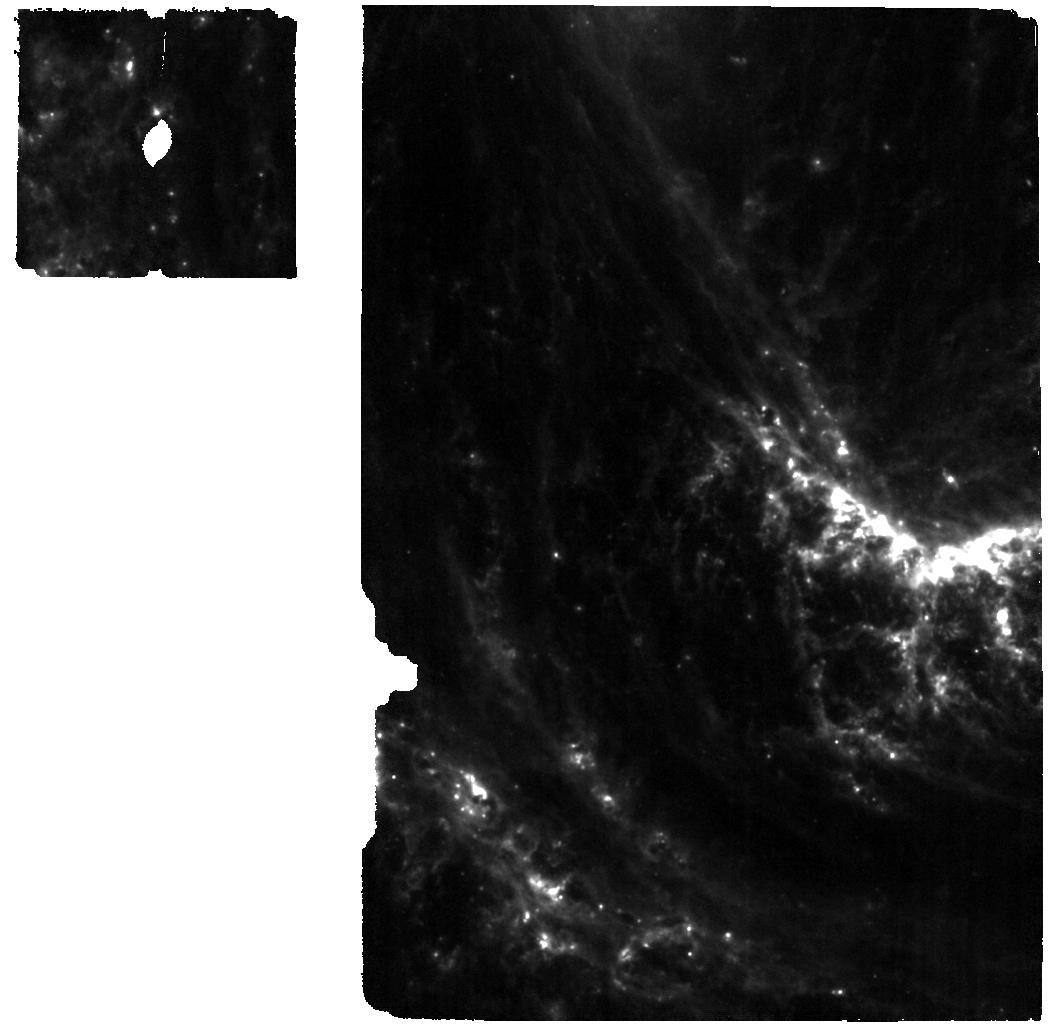
Target: 2022ACKO. Instrument: MIRI. Filter: F770W. Exposure: 57 min. Observation ID: jw02122-o001_t002_miri_f770w

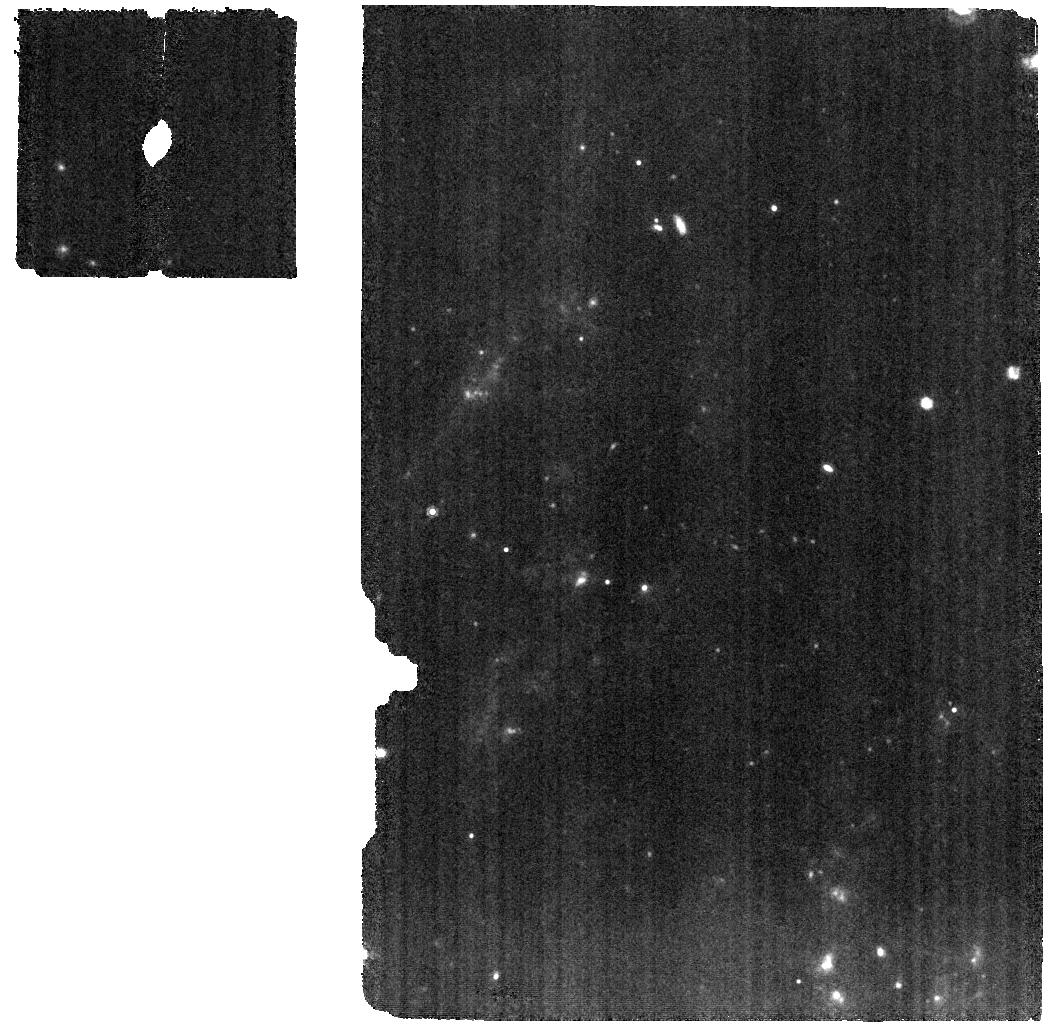
Target: 2022ACKO. Instrument: MIRI. Filter: F1000W. Exposure: 59 min. Observation ID: jw02122-o002_t002_miri_f1000w

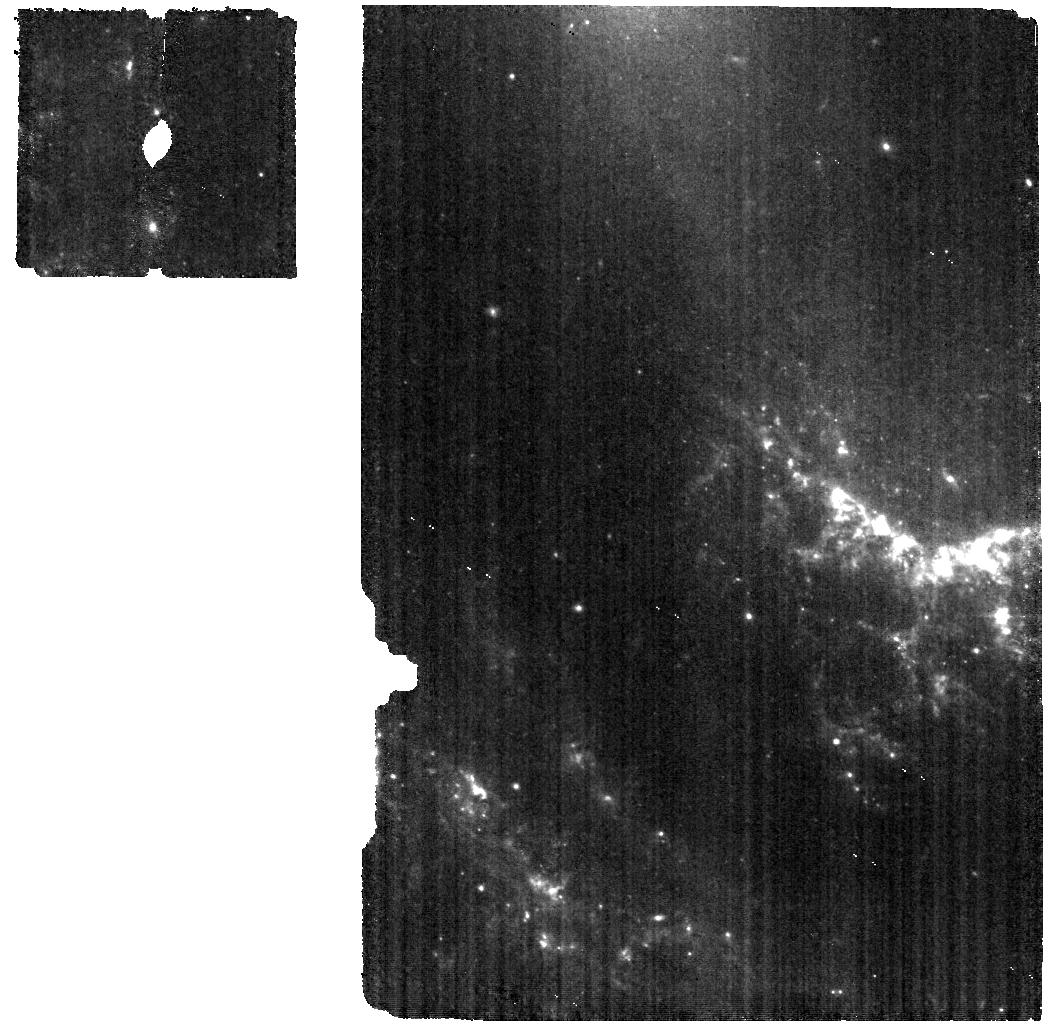
Target: 2022ACKO. Instrument: MIRI. Filter: F560W. Exposure: 57 min. Observation ID: jw02122-o001_t002_miri_f560w

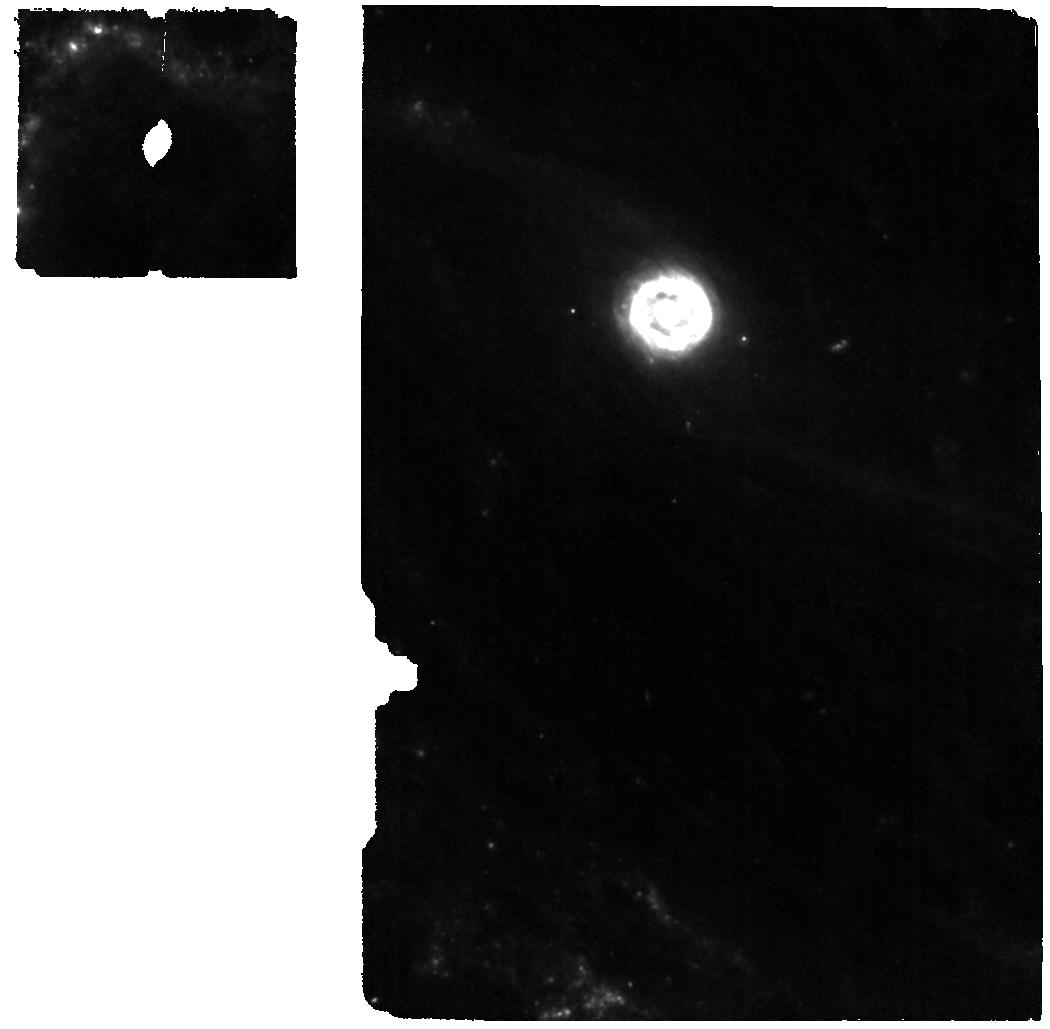
Target: 2022ACKO. Instrument: MIRI. Filter: F1000W. Exposure: 2 h. Observation ID: jw02122-o003_t002_miri_f1000w

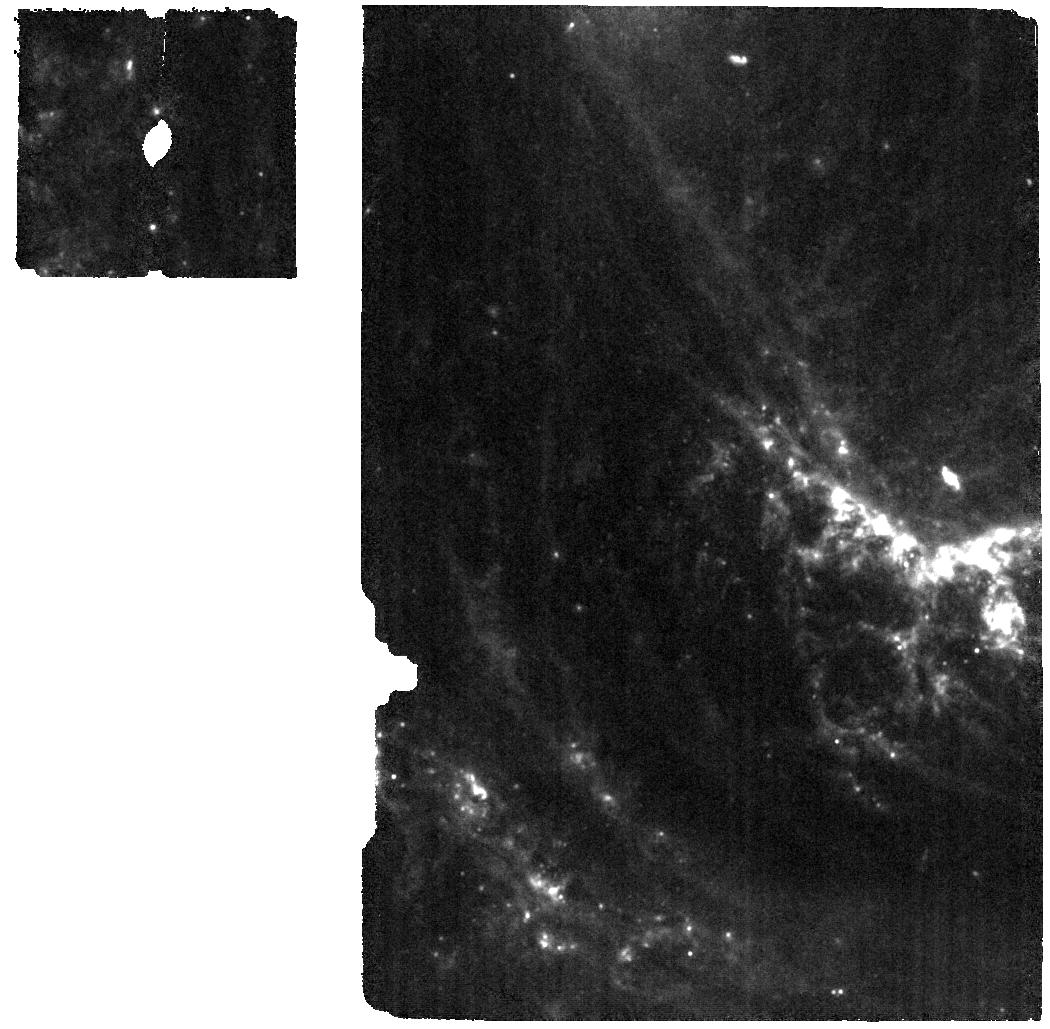
Target: 2022ACKO. Instrument: MIRI. Filter: F1000W. Exposure: 57 min. Observation ID: jw02122-o001_t002_miri_f1000w

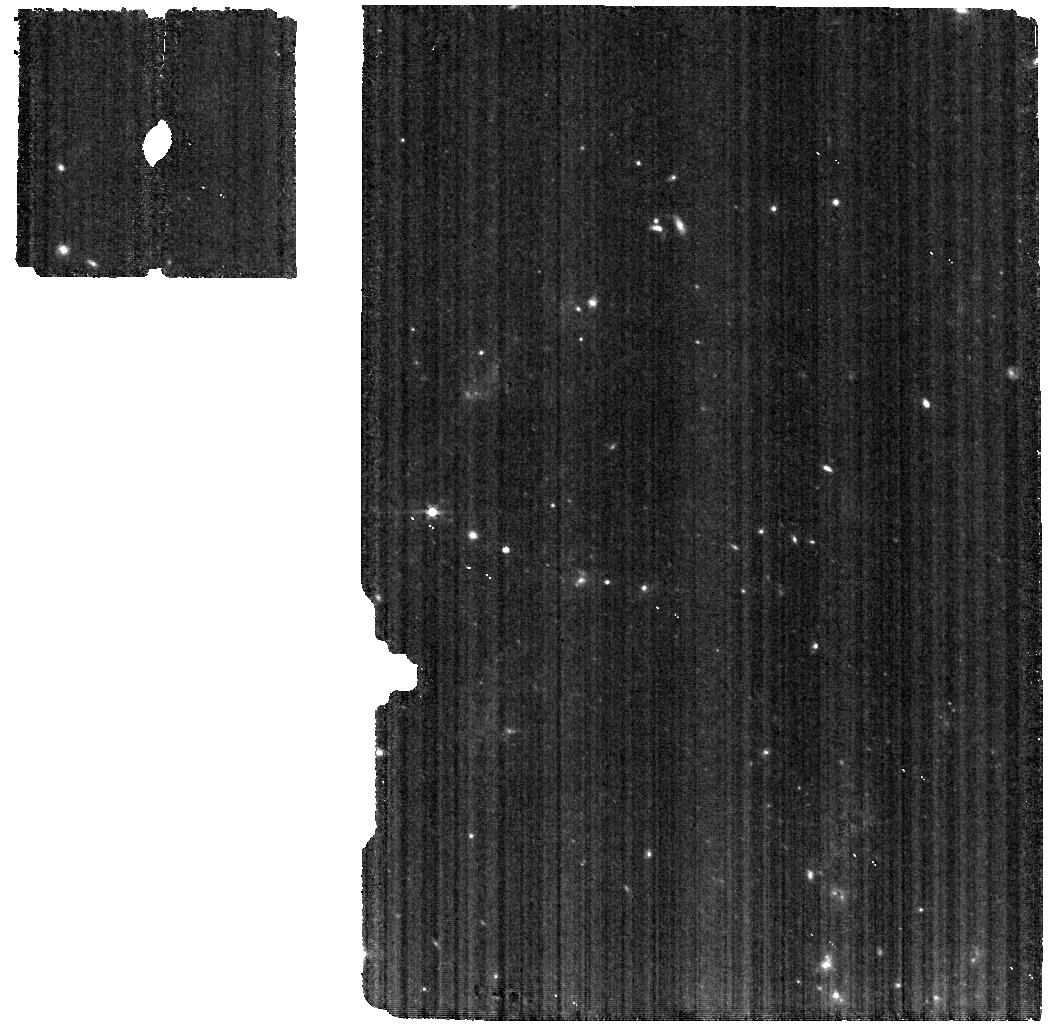
Target: 2022ACKO. Instrument: MIRI. Filter: F560W. Exposure: 57 min. Observation ID: jw02122-o002_t002_miri_f560w

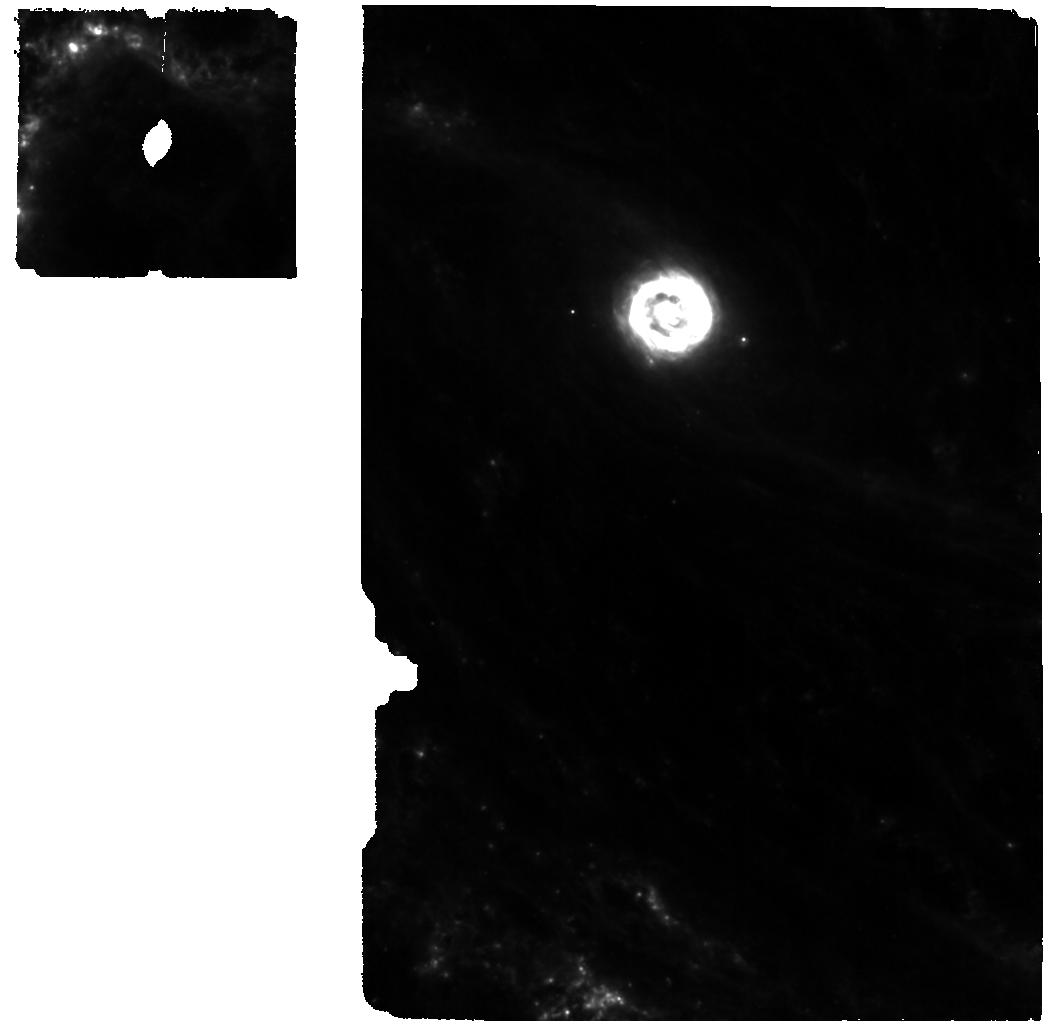
Target: 2022ACKO. Instrument: MIRI. Filter: F770W. Exposure: 2 h. Observation ID: jw02122-o003_t002_miri_f770w

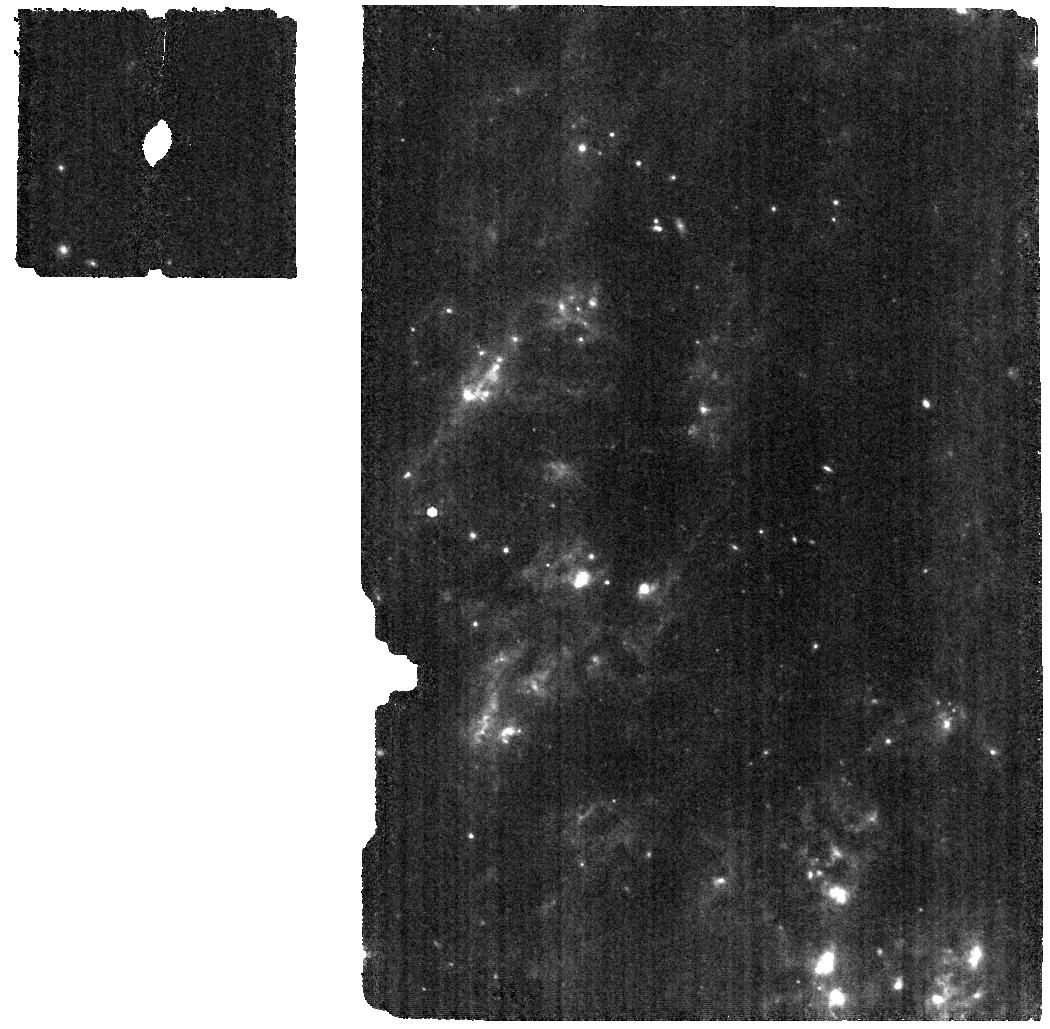
Target: 2022ACKO. Instrument: MIRI. Filter: F770W. Exposure: 59 min. Observation ID: jw02122-o002_t002_miri_f770w

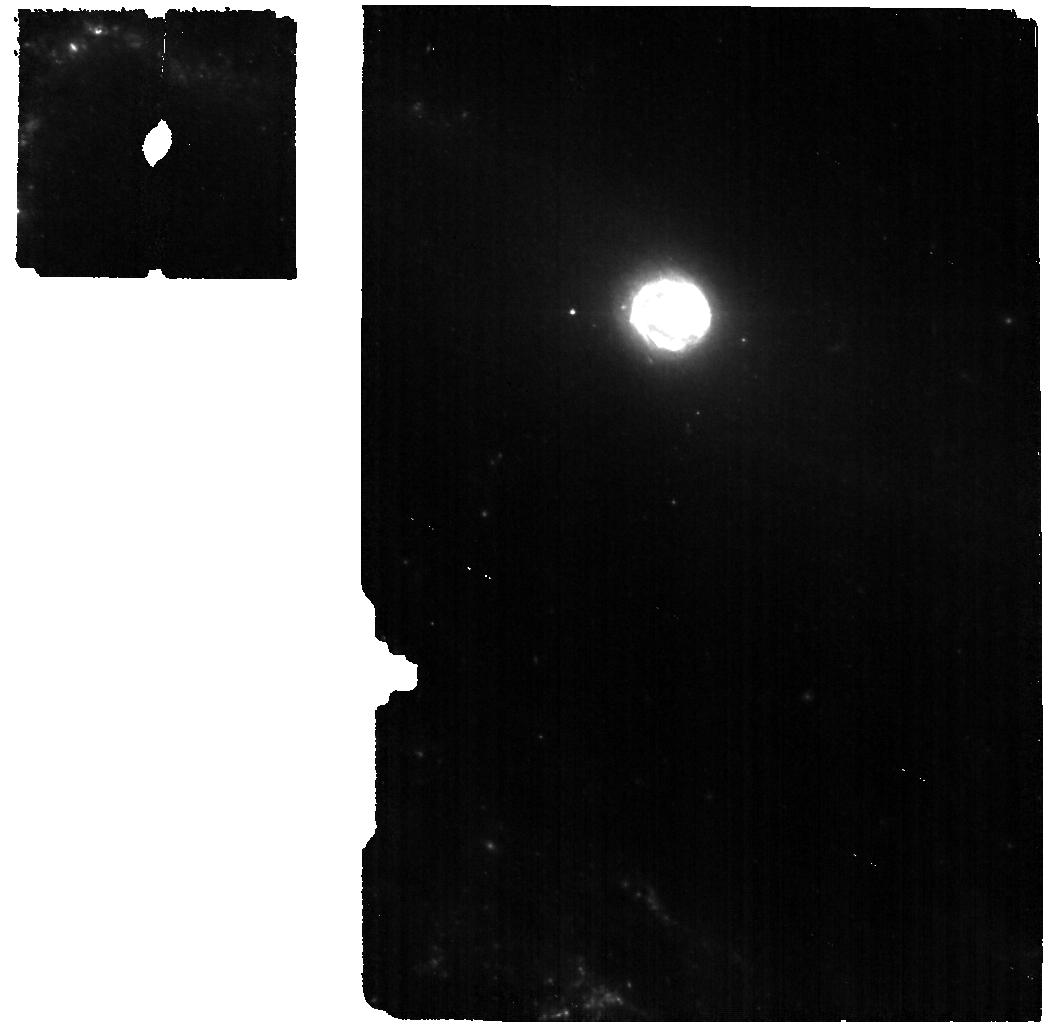
Target: 2022ACKO. Instrument: MIRI. Filter: F560W. Exposure: 2 h. Observation ID: jw02122-o003_t002_miri_f560w

Dust, Mass Loss and Explosions of Massive Stars in the MIR (PI: Ashall, Chris)

Core-collapse supernovae (CC SNe) are explosions of massive >10 Msun. CC SNe with hydrogen rich envelopes, type II SNe (SNe II), are the most common stellar explosions and are the main producers of heavy elements in the universe. As a result the study of these cosmic explosions probes the chemical evolution of the universe, sheds light on the composition of dust in our solar system, and ultimately the genesis of life. Moreover, molecules have been observed in the ejecta that form dust and determine which elements are present in interstellar gas and which are tied up in cosmic dust. Despite the prevalence of CC SNe, their physics is not well understood. The explosion of CC SNe takes seconds, whereas the SN light emitted and observed from the extended envelope evolves on timescales of weeks to years. However, the explosion mechanism can be determined by late-time observations of the SN when the core region is exposed. We request 22.1 h of non-disruptive ToO time to obtain 3 mid-infrared (MIR) and 3 near-infrared (NIR) spectra of a SN II between 50 and 200 days from explosion. This program will answer fundamental questions about the progenitor and explosion physics and the life-cycle of elements. The MIR has many isolated lines and JWST will obtain high resolution and signal-to-noise data which is necessary to determine: 1) the pre-explosion mass loss history, 2) the distribution of elements produced during the stellar evolution and explosion, 3) the possible role of CC SNe in the production of r-process elements, 4) the formation of new, warm dust via SiO, 5) and whether the early cold carbon-dust is primordial or freshly formed.